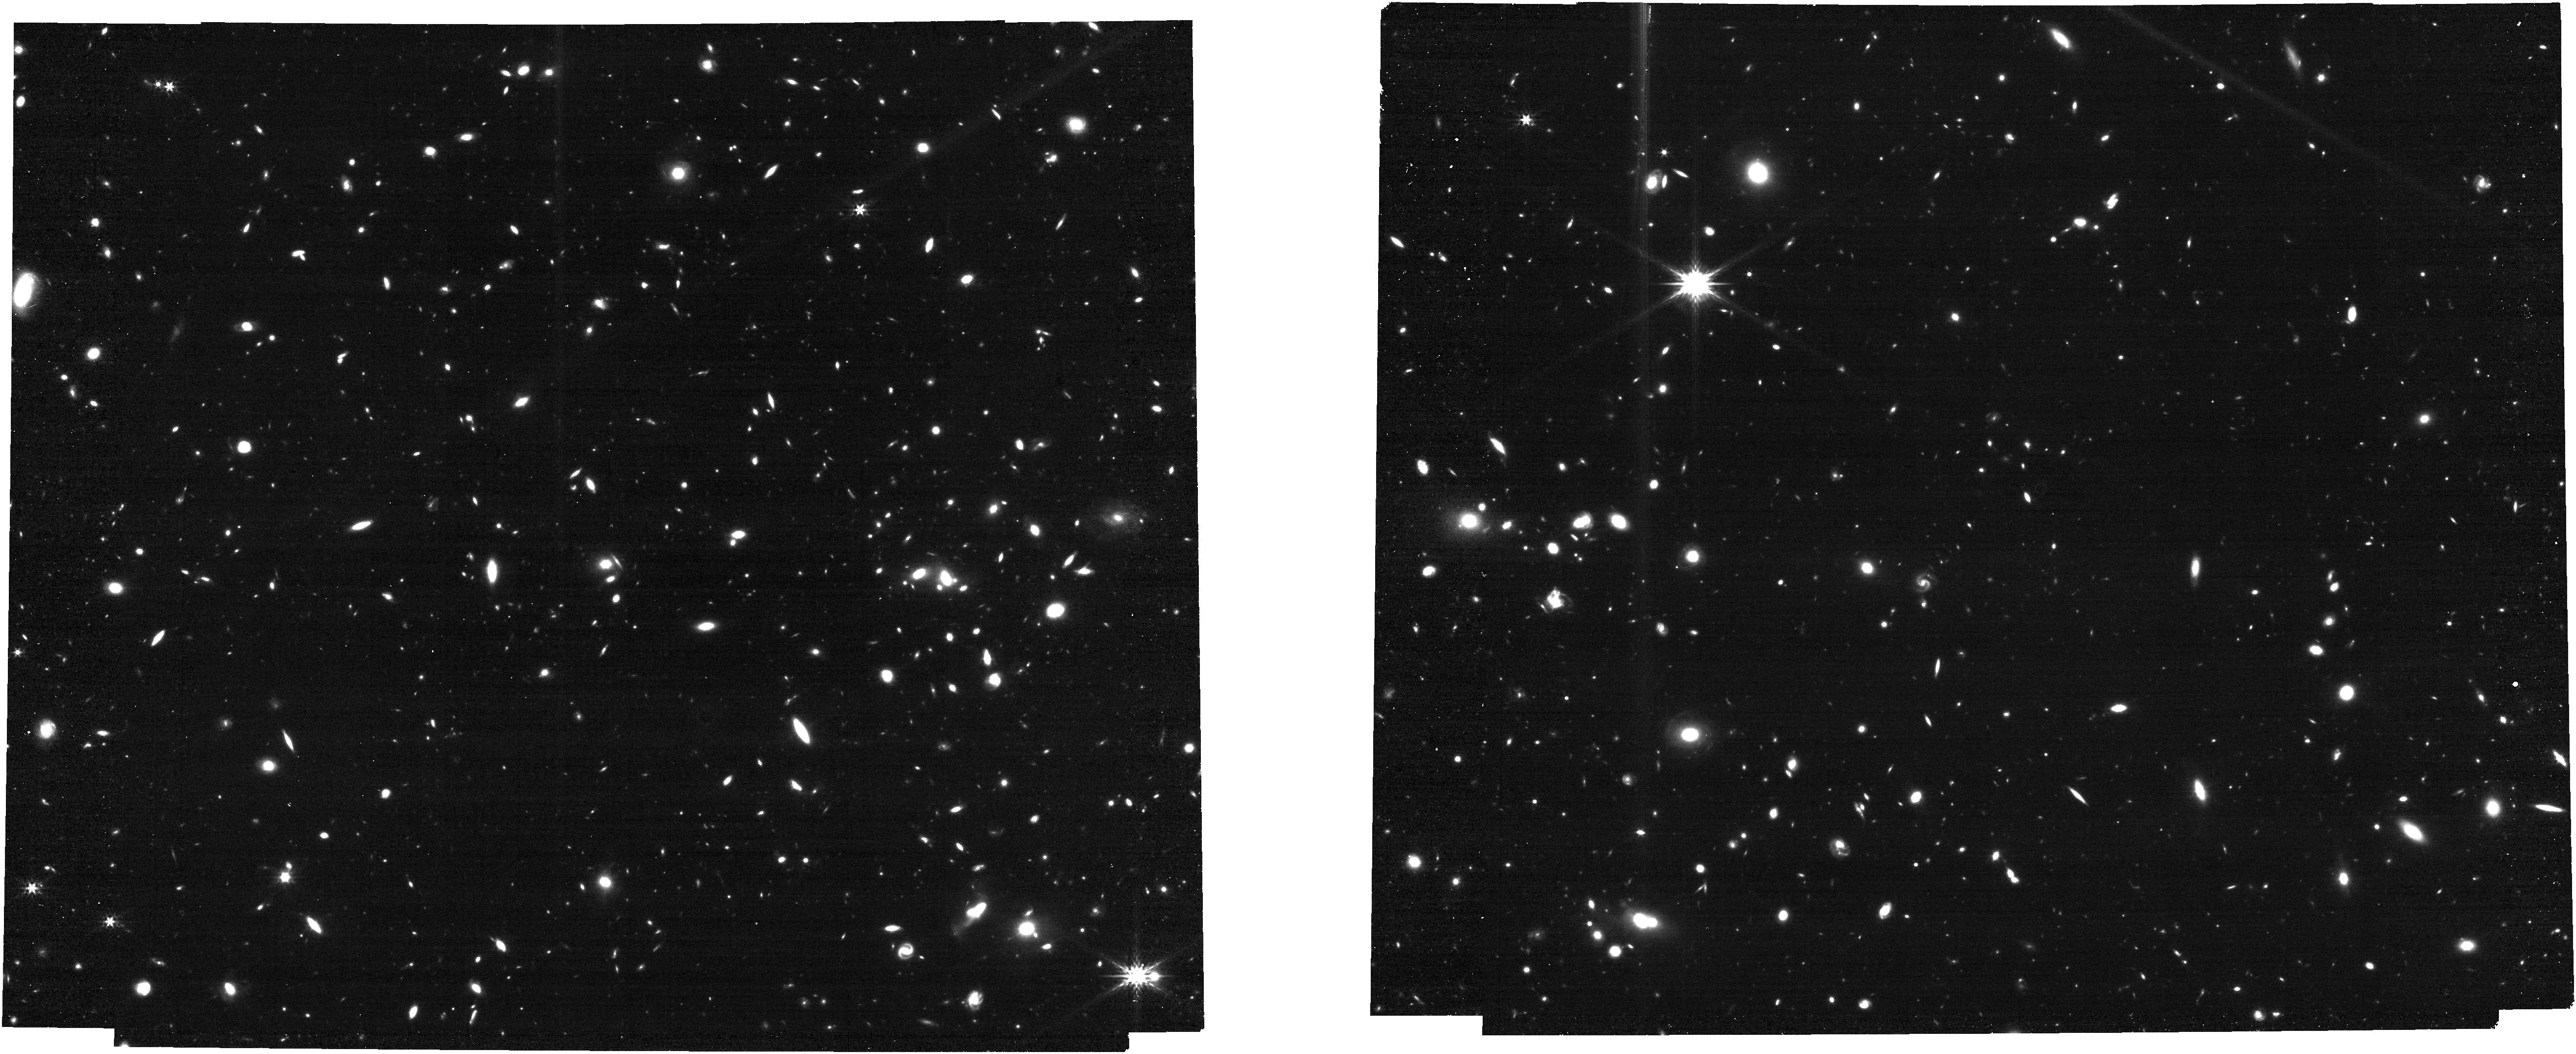
Target: XMM1-1591. Instrument: NIRCAM. Filter: F356W. Exposure: 13 min. Observation ID: jw06480-o001_t001_nircam_clear-f356w

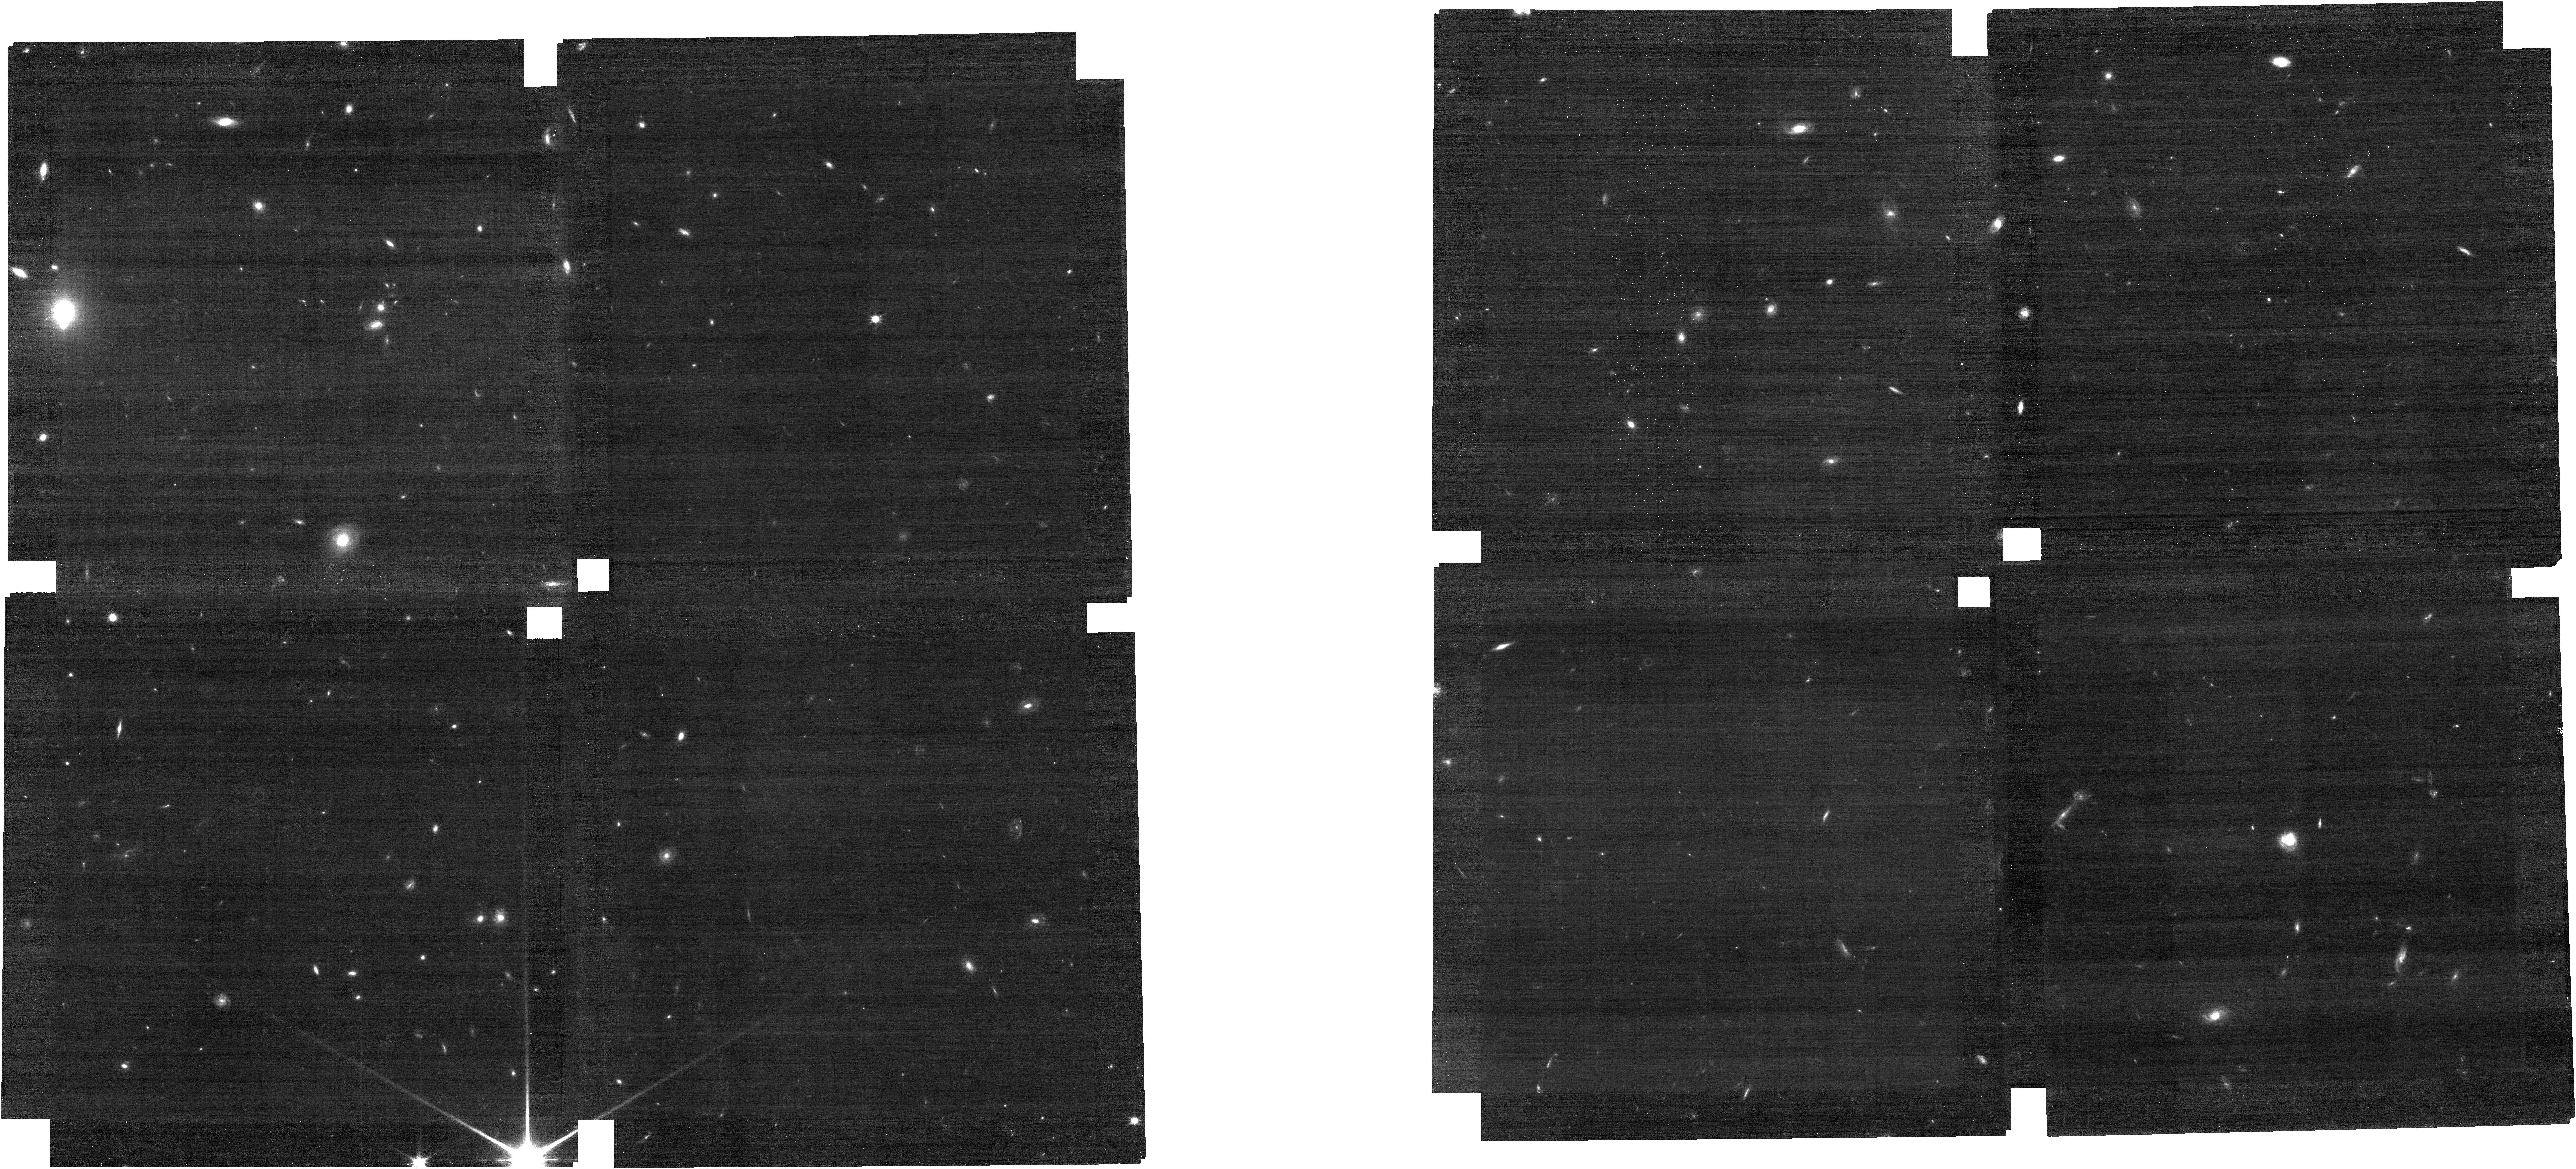
Target: XMM1-67420. Instrument: NIRCAM. Filter: F115W. Exposure: 14 min. Observation ID: jw06480-o008_t008_nircam_clear-f115w

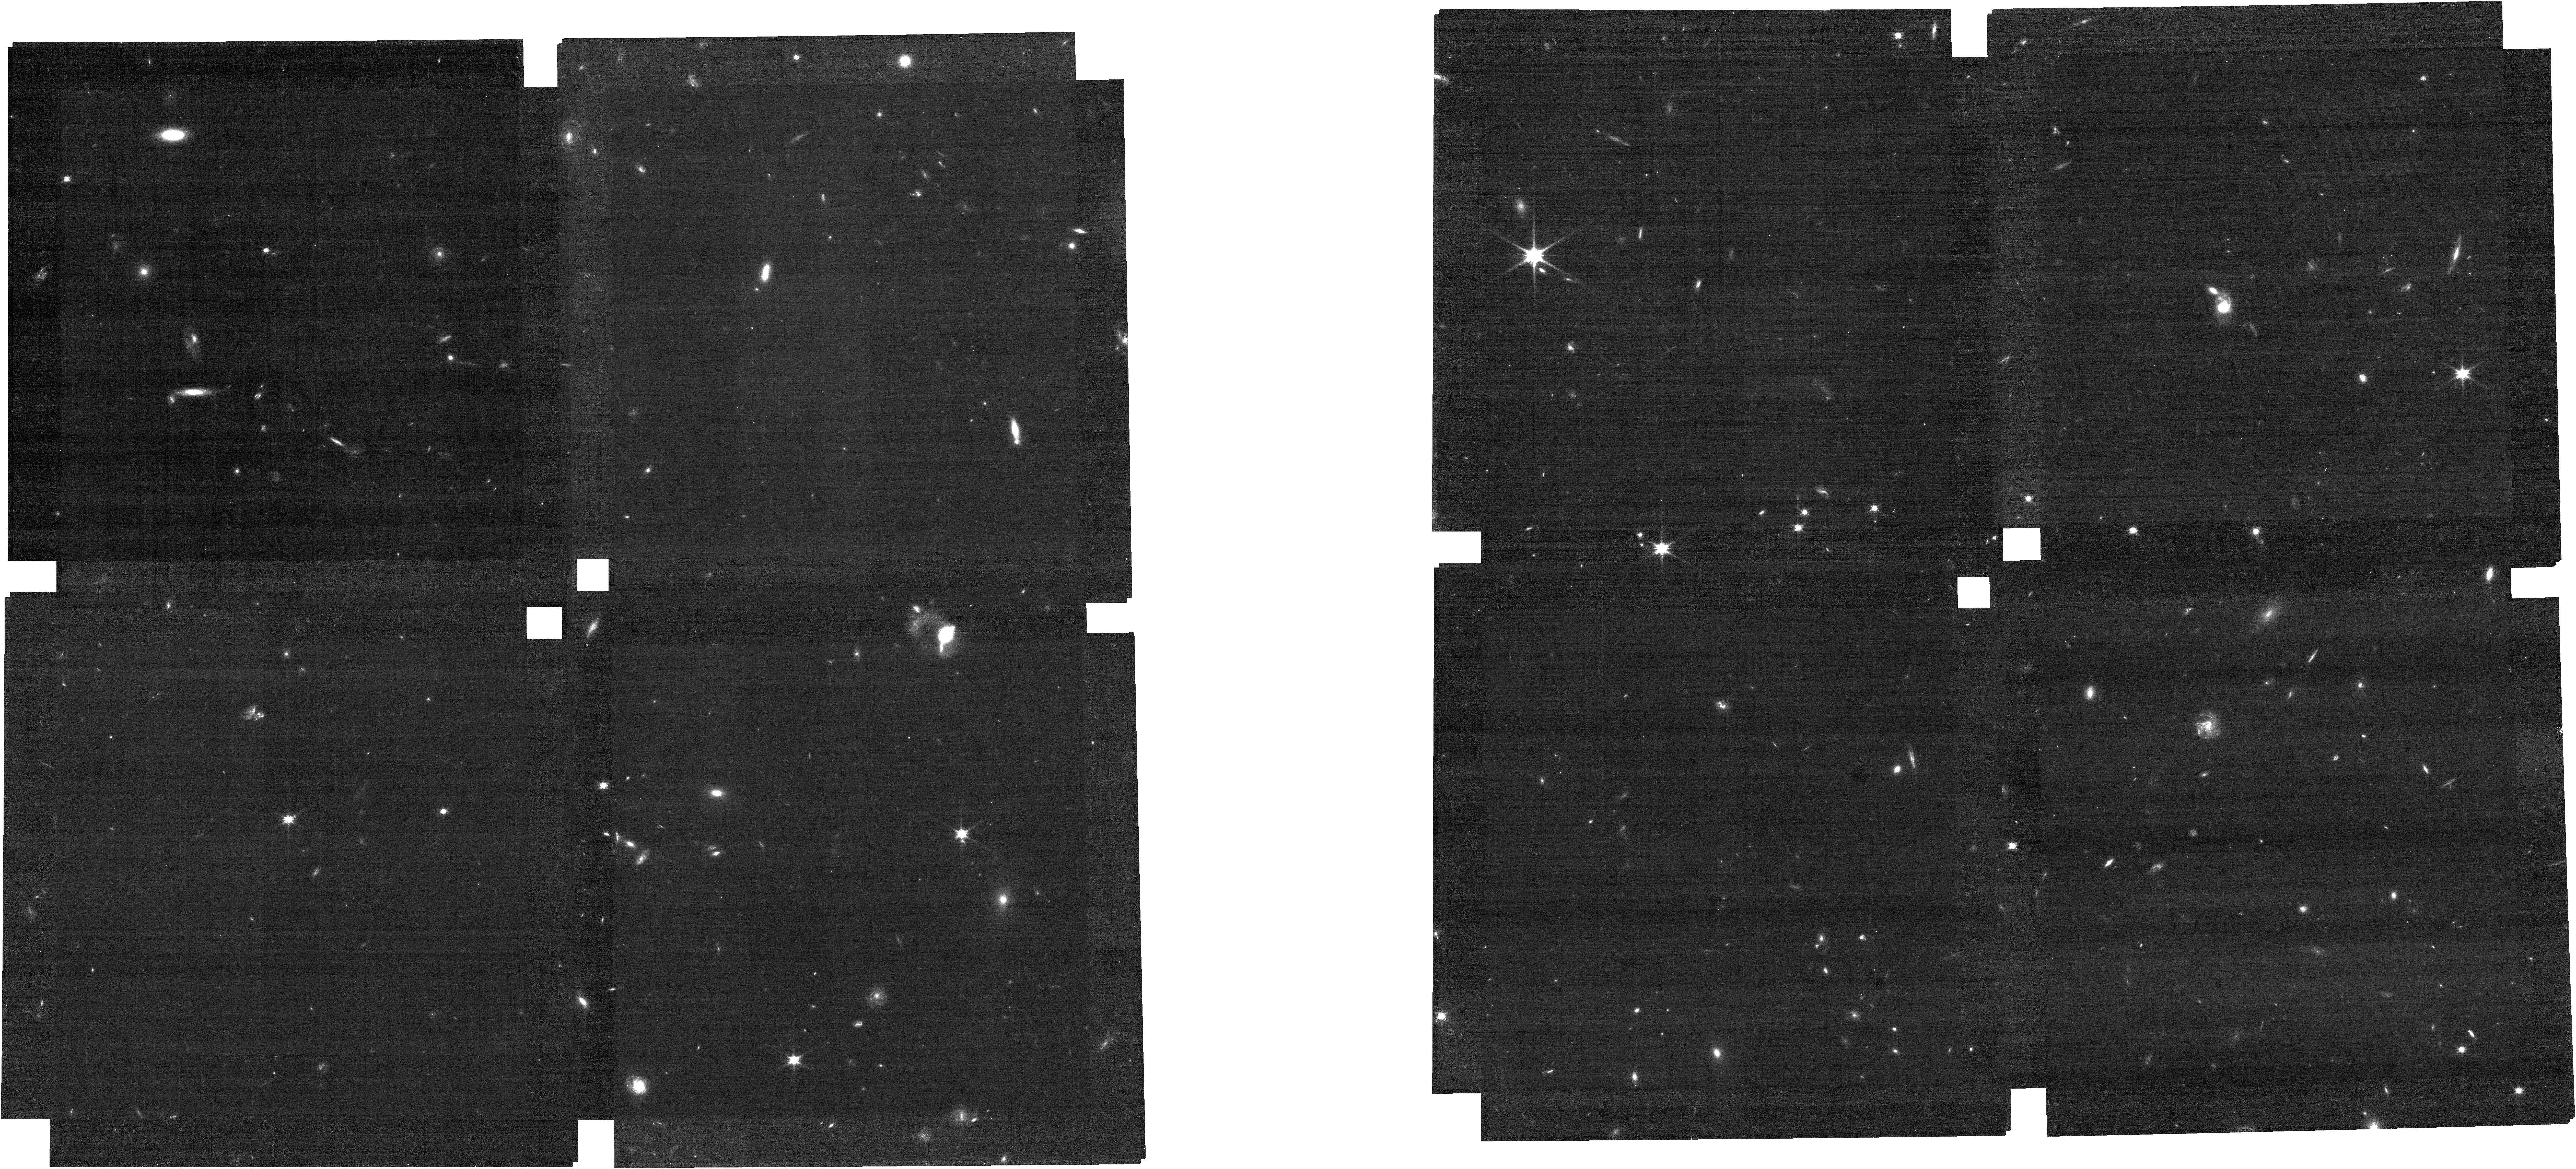
Target: UVISTA-Y-001. Instrument: NIRCAM. Filter: F090W. Exposure: 21 min. Observation ID: jw06480-o024_t024_nircam_clear-f090w

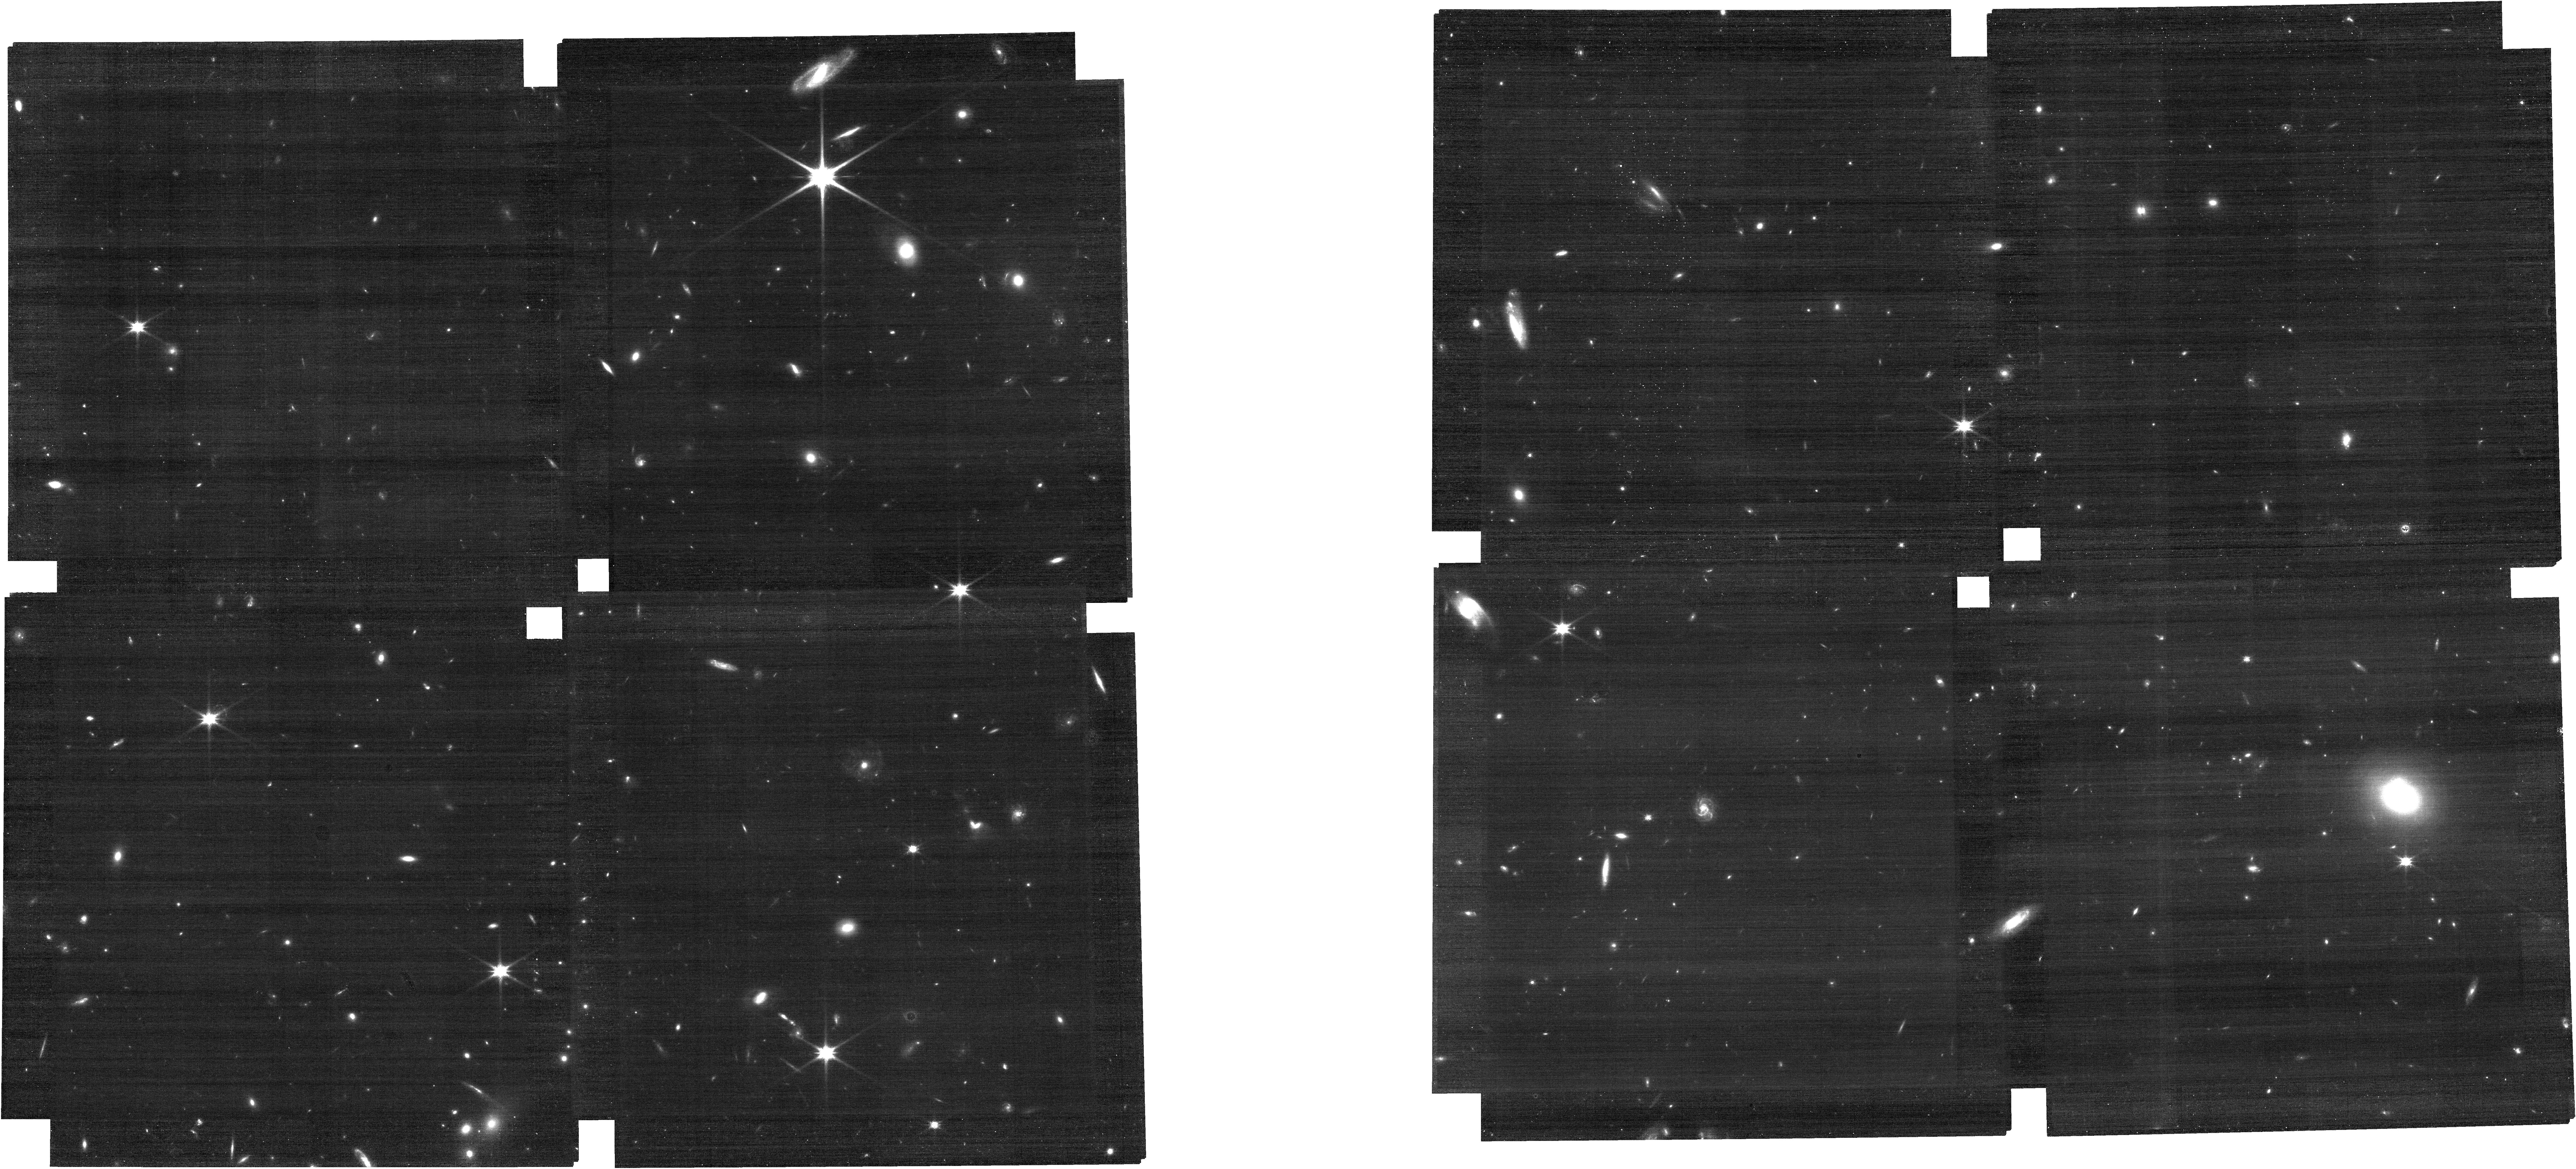
Target: UVISTA-Z-002. Instrument: NIRCAM. Filter: F115W. Exposure: 14 min. Observation ID: jw06480-o004_t004_nircam_clear-f115w

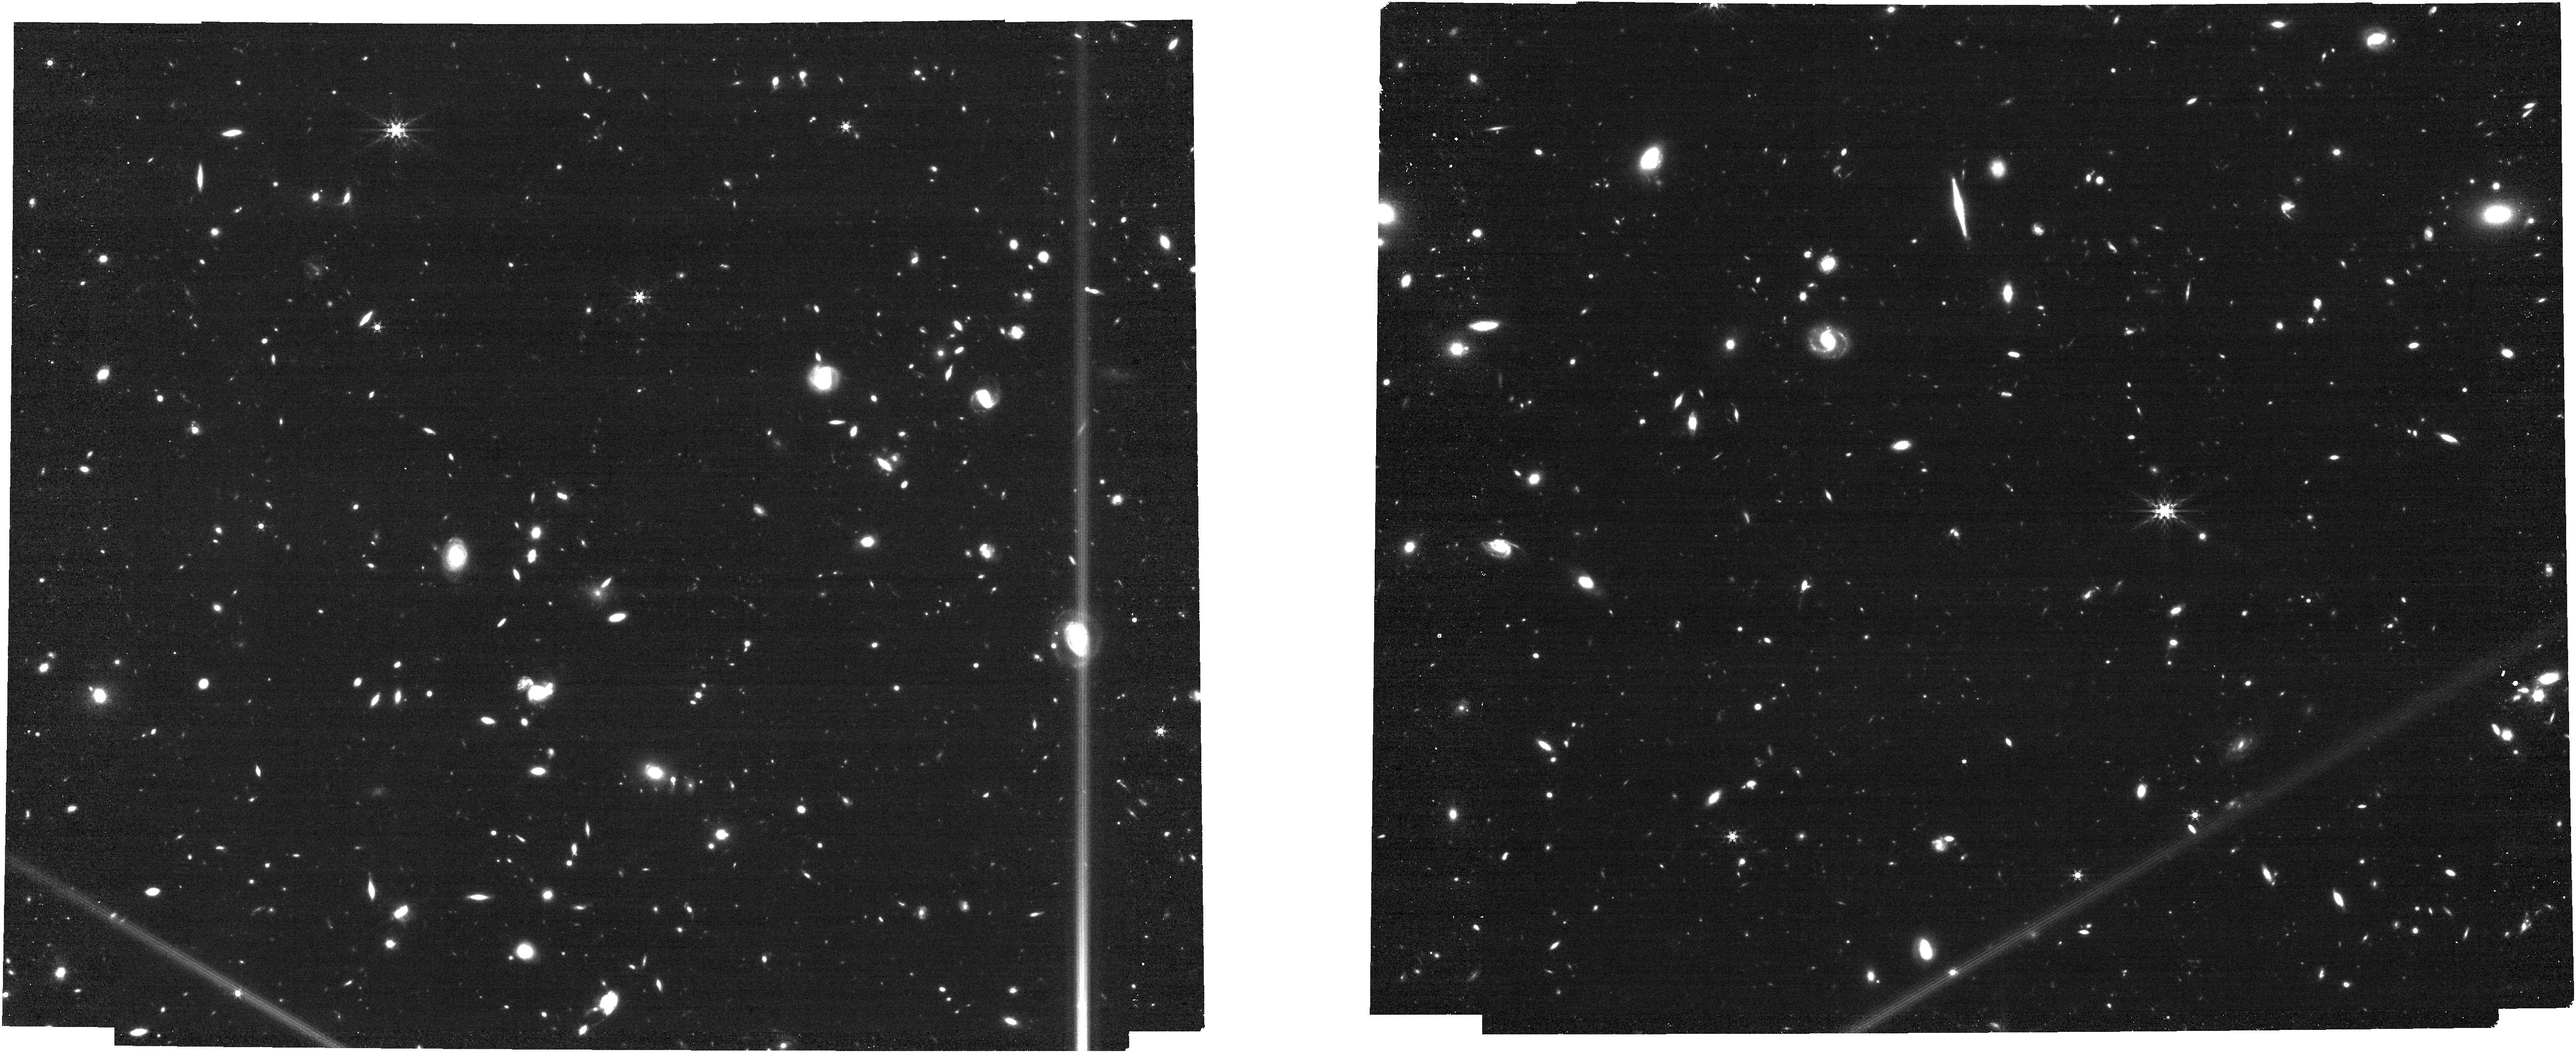
Target: UVISTA-Z-007. Instrument: NIRCAM. Filter: F444W. Exposure: 13 min. Observation ID: jw06480-o009_t009_nircam_clear-f444w

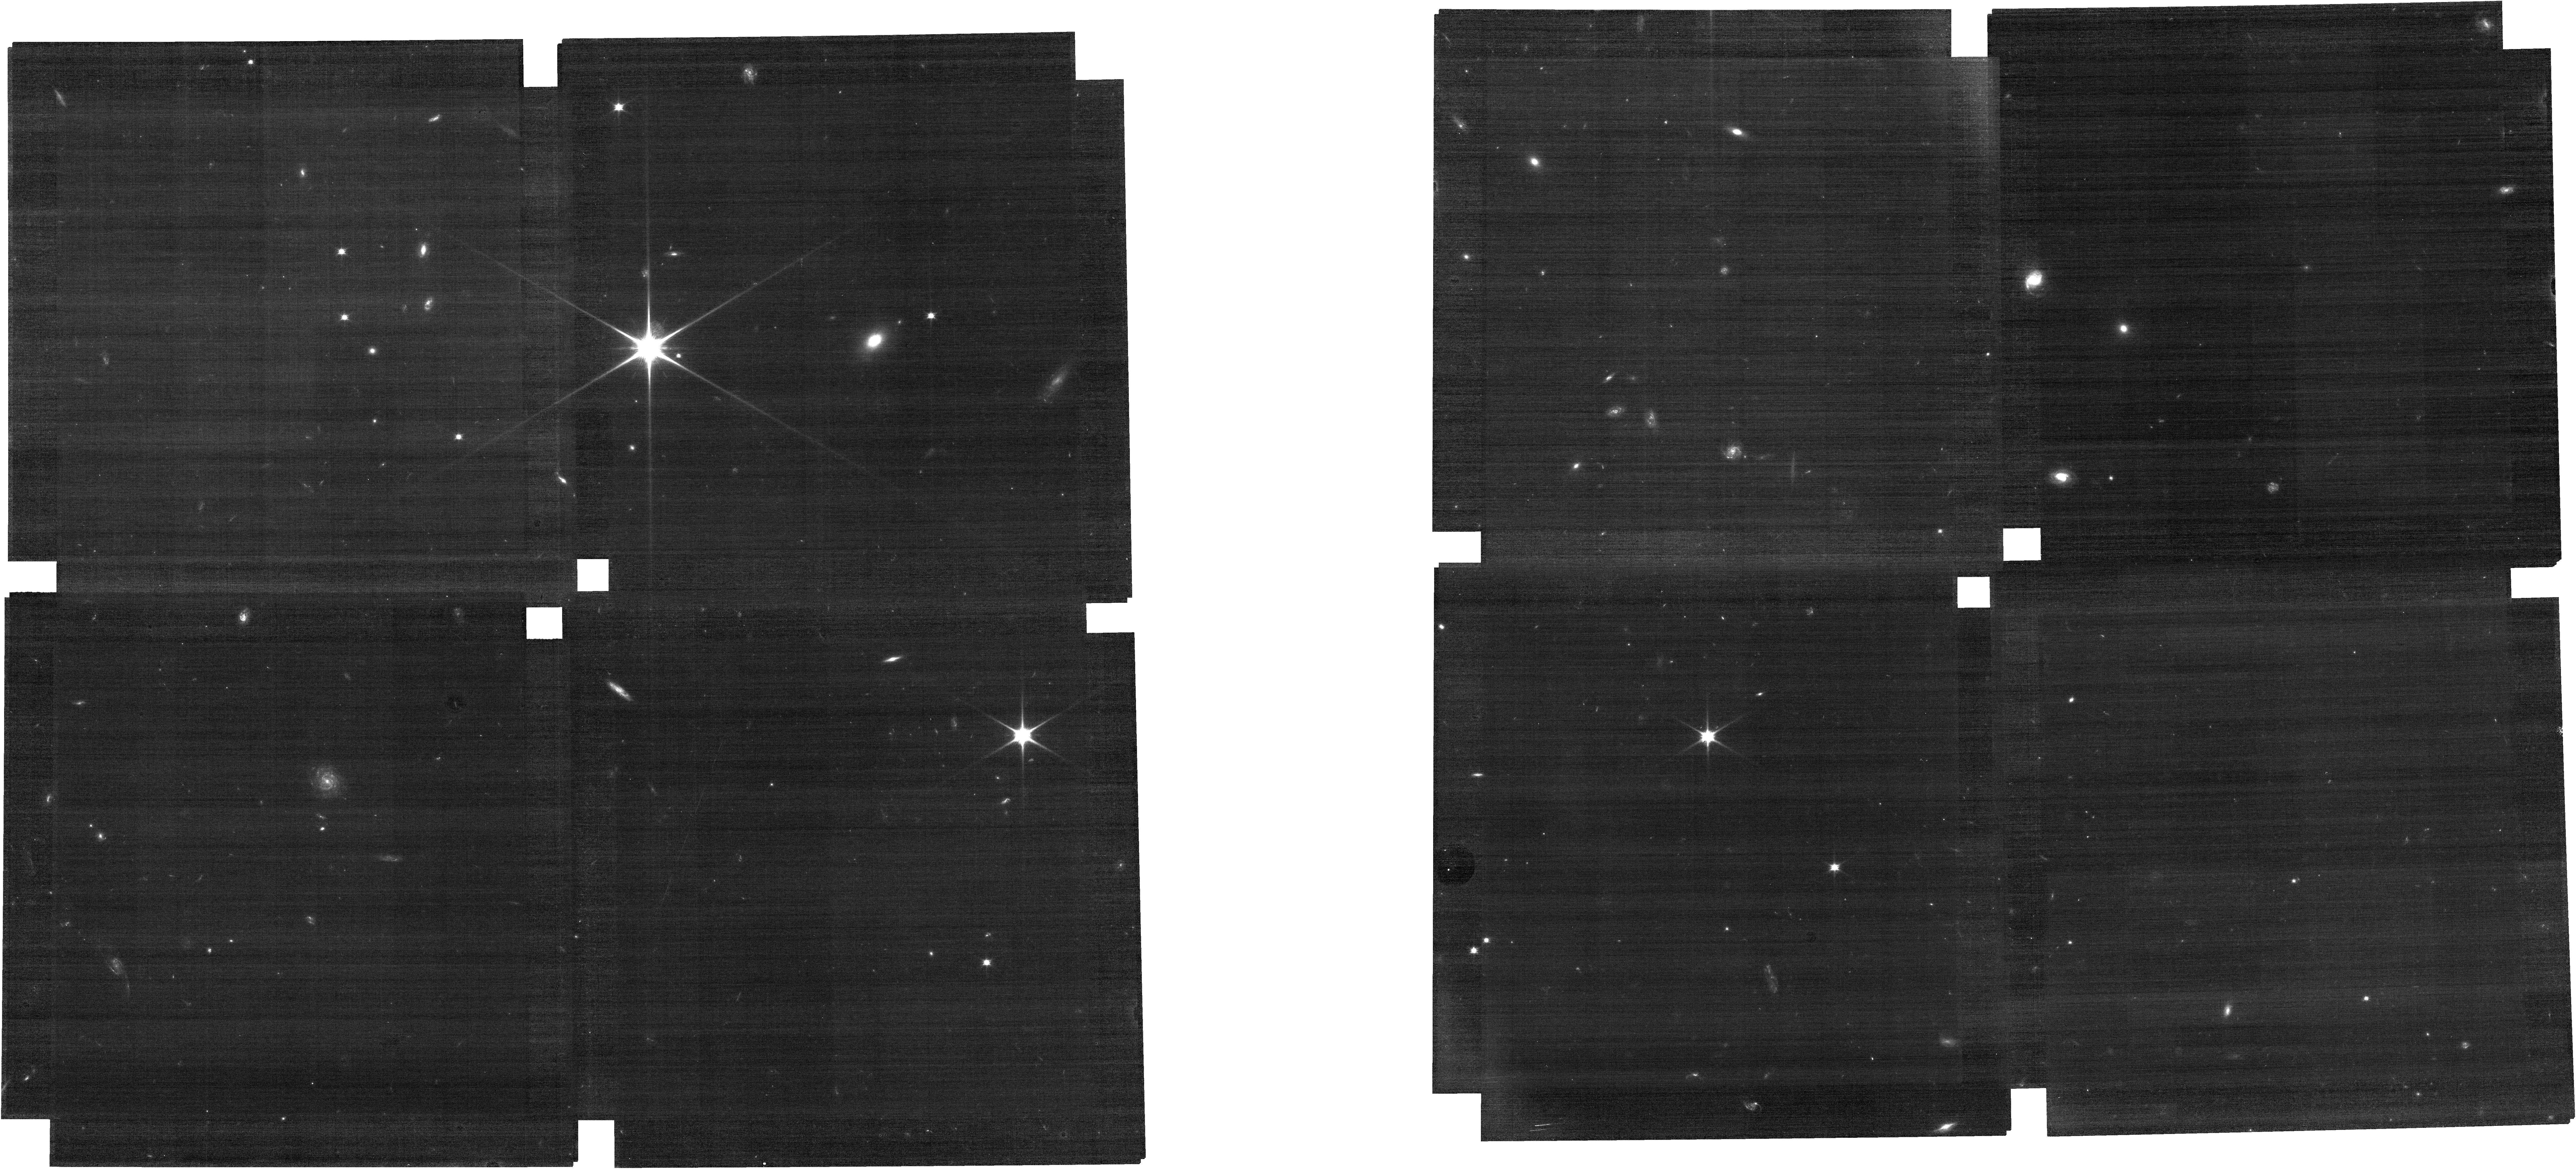
Target: XMM1-Z-151269. Instrument: NIRCAM. Filter: F070W. Exposure: 21 min. Observation ID: jw06480-o003_t003_nircam_clear-f070w

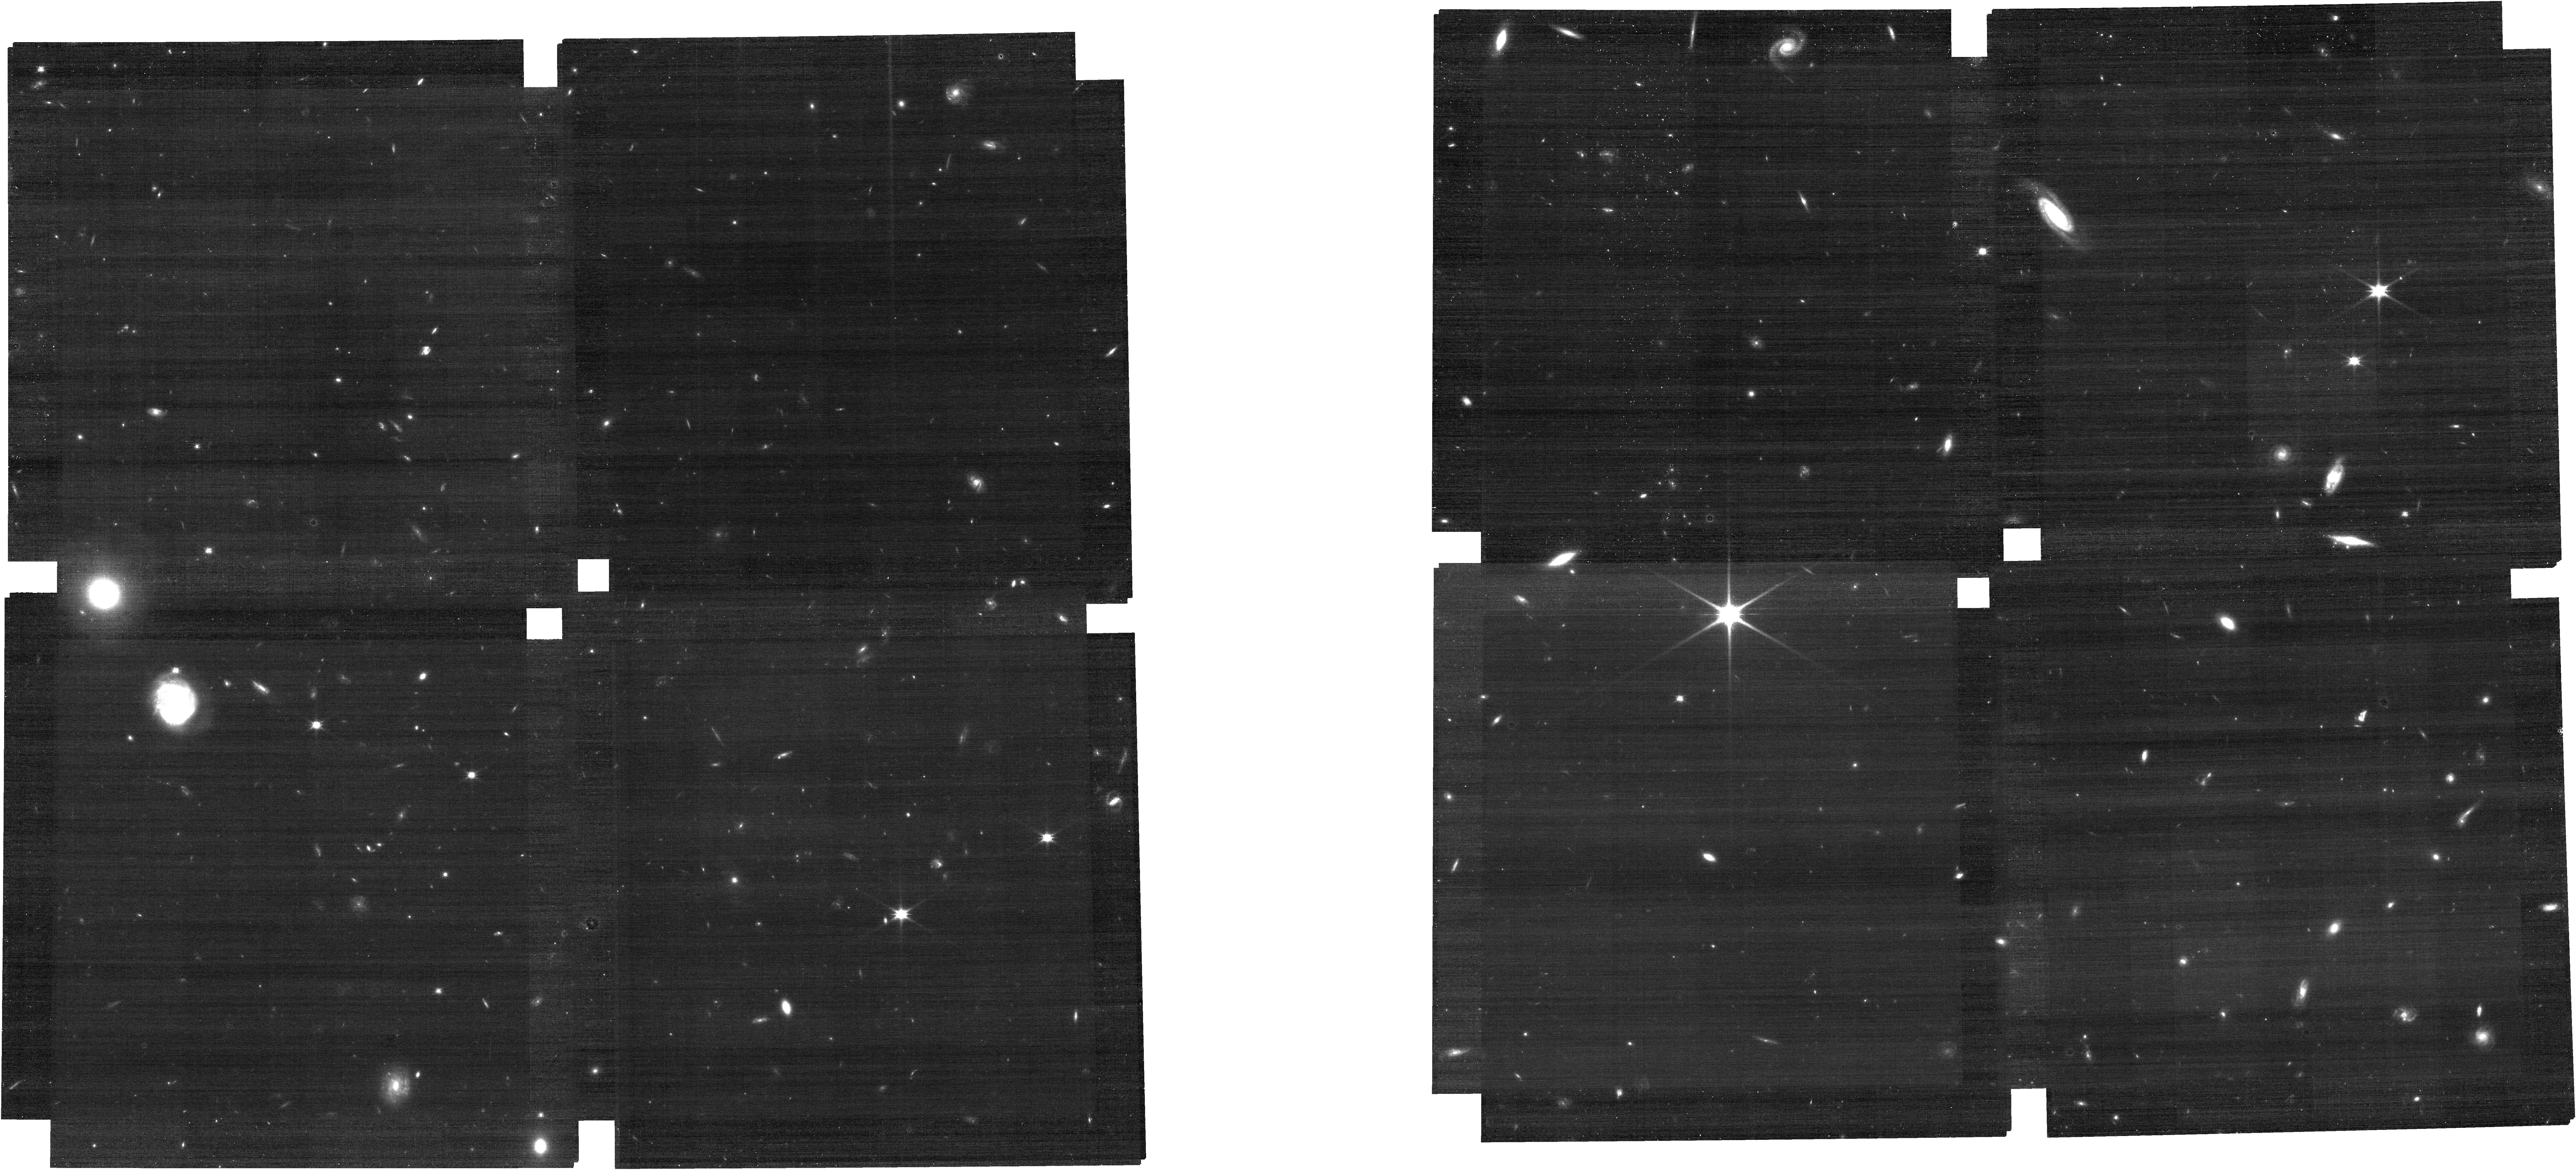
Target: UVISTA-Z-349. Instrument: NIRCAM. Filter: F115W. Exposure: 14 min. Observation ID: jw06480-o002_t002_nircam_clear-f115w

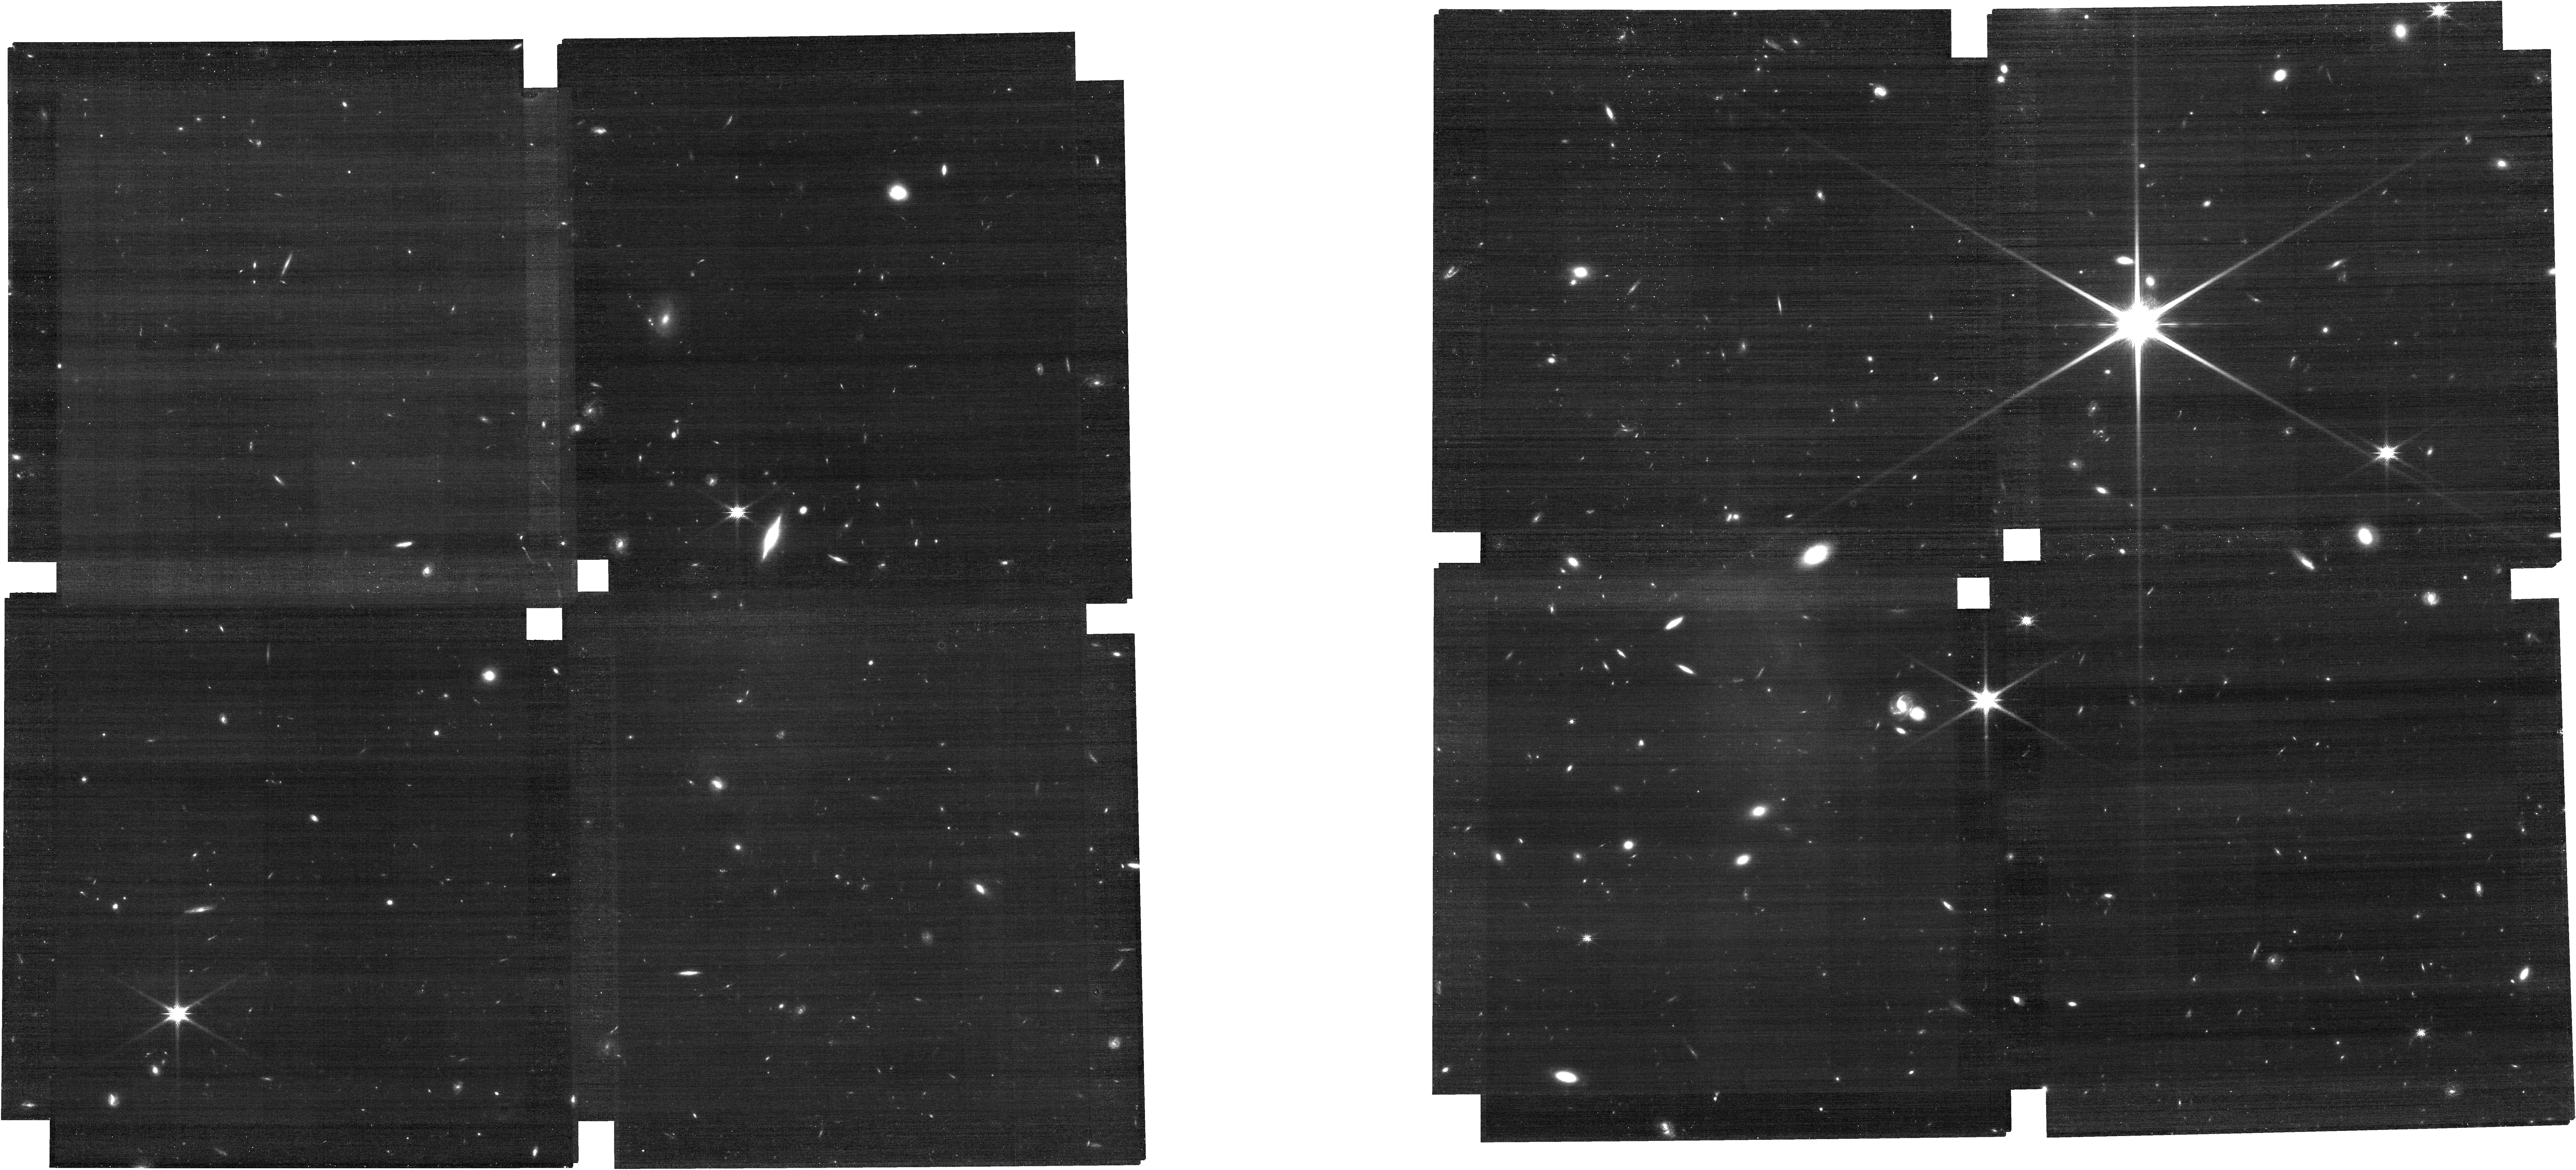
Target: UVISTA-Y-003. Instrument: NIRCAM. Filter: F150W. Exposure: 14 min. Observation ID: jw06480-o019_t019_nircam_clear-f150w

Revealing the Lifecycle and Environment of Massive z~7 Galaxies (PI: Schouws, Sander)

Recent exciting results suggest that the formation of massive galaxies in the early universe built up faster than expected. To better understand this rapid build-up, we will leverage NIRCam Imaging and WFSS to study the lifecycle and environment of 25 of the most [CII]-luminous, massive star-forming galaxies known at z~7. With WFSS, we will measure the clustering around our targets by detecting ~200 [OIII] emitting neighbor galaxies and determine their halo mass. The halo mass gives invaluable insight into their past and present star formation efficiencies and enables a connection to populations at later epochs. We will test whether these massive LBGs could be the progenitors of the quiescent galaxies found at z~5 and BCGs at z~0. The large number of neighbors also allows us to determine to what extent galaxies are impacted by their environment at z~7 and vice versa. Deep NIRCam imaging of the rest-frame optical will allow us to measure stellar masses and star formation histories with unprecedented accuracy. We will look for the possible presence of evolved stellar populations to find out whether these LBGs could be the descendants of the z>10 star forming galaxies found recently by JWST. The stellar masses are also essential to understand the mechanisms driving the rapid build up of dust observed with ALMA in our targets. Finally we will use the synergy between ALMA and JWST to determine the impact of merger-driven growth versus smooth accretion, through both morphology and kinematics. Our proposed targets are essential to bridge the gap between the more normal, less massive sources found in large area surveys (JADES/CEERS) and rare sources like QSOs.